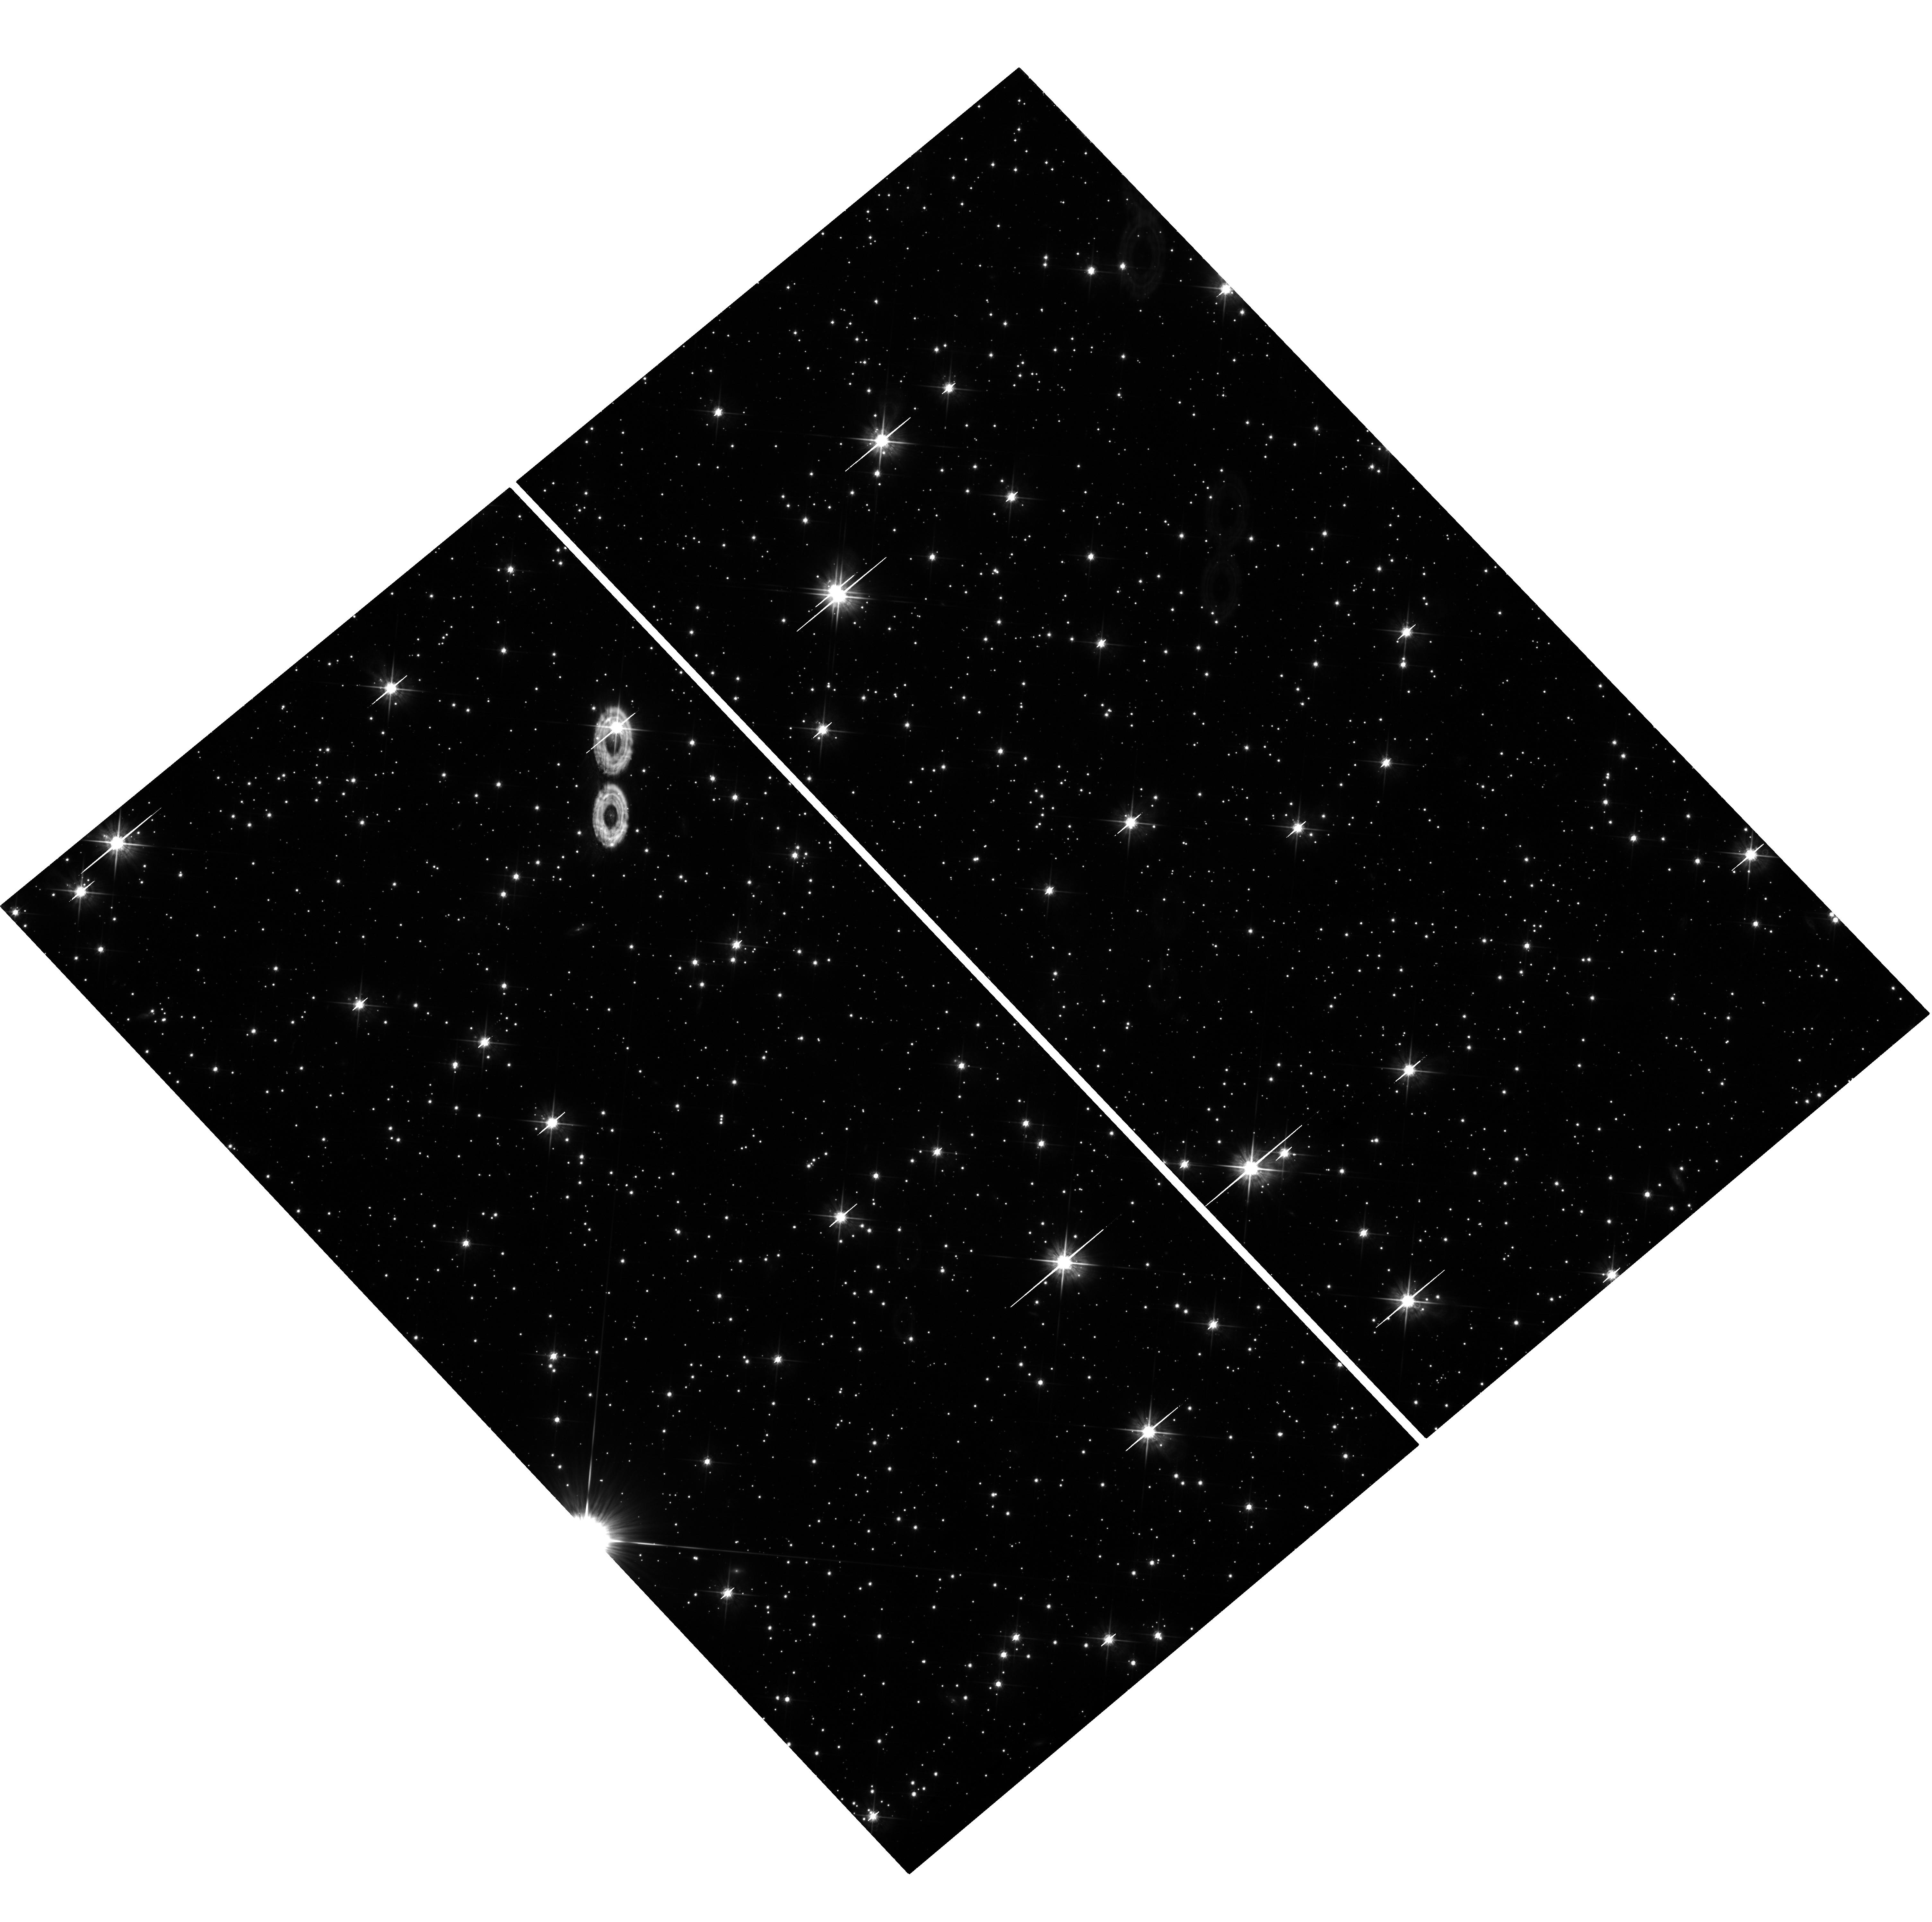
Target: GRB-110731A. Instrument: WFC3/UVIS. Filter: F625W. Exposure: 1.4 h. Observation ID: hst_12370_04_wfc3_uvis_f625w_ibmb04

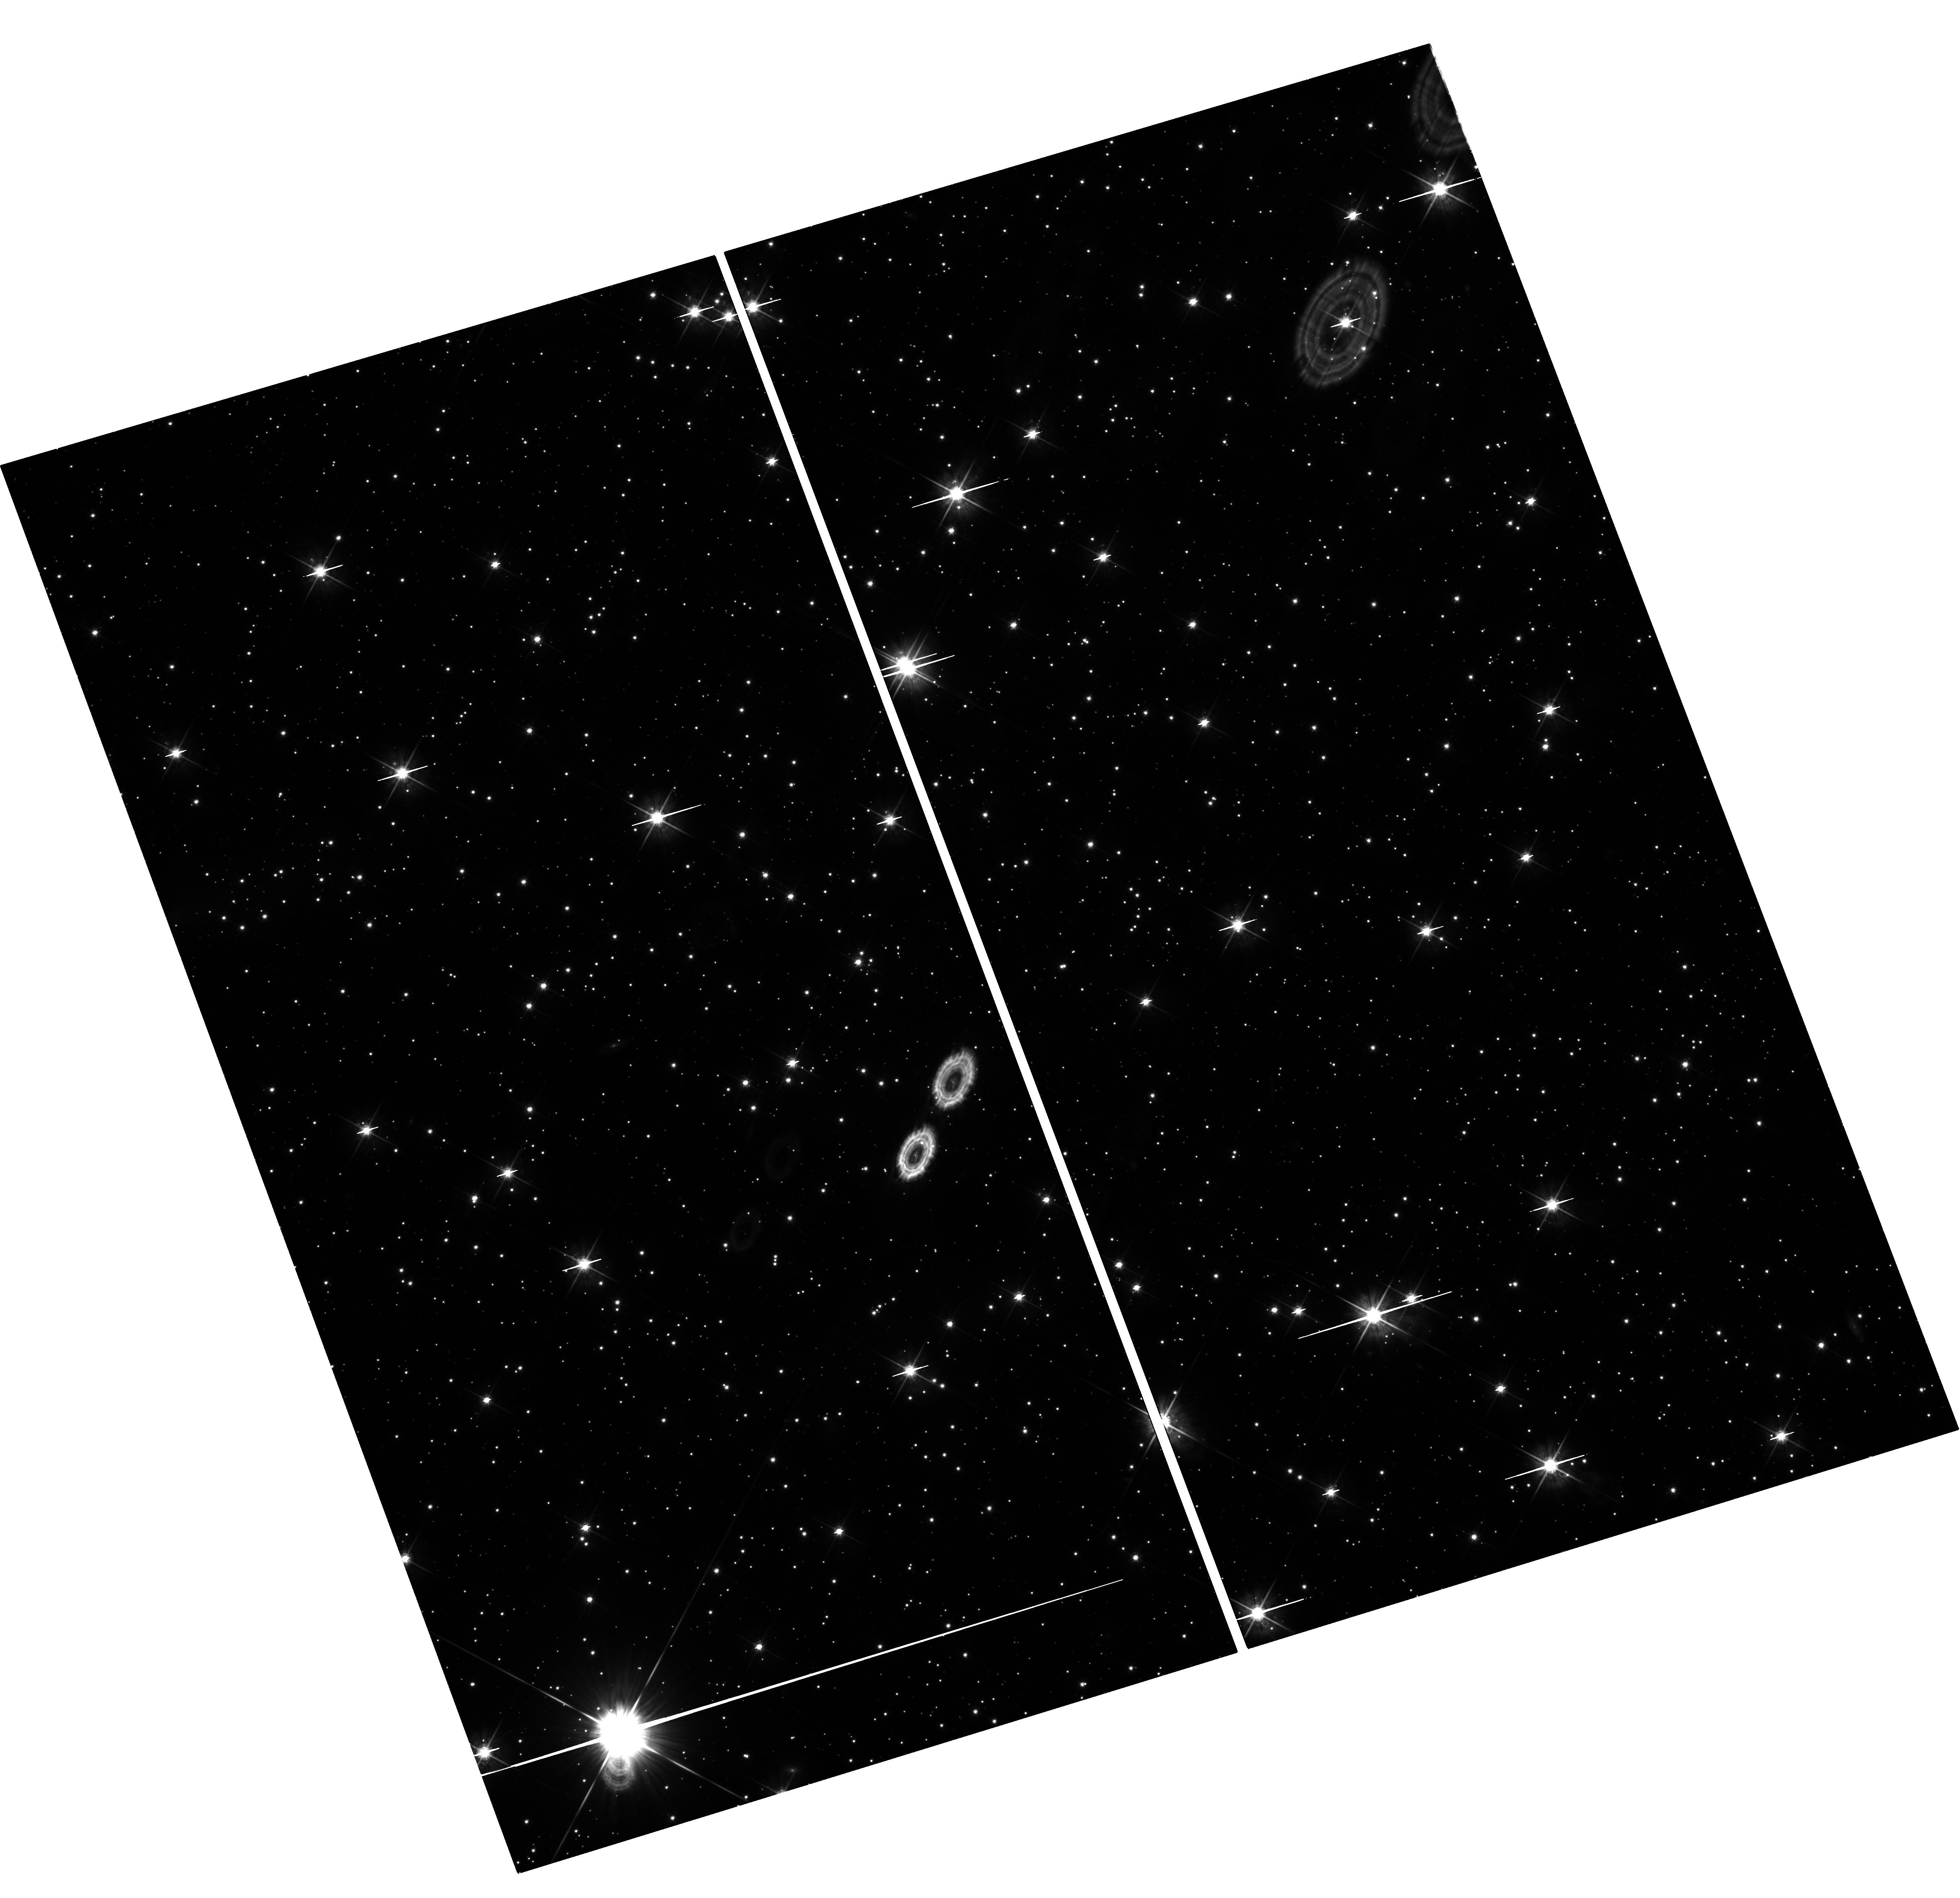
Target: GRB-110731A. Instrument: WFC3/UVIS. Filter: F625W. Exposure: 1.4 h. Observation ID: hst_12370_02_wfc3_uvis_f625w_ibmb02

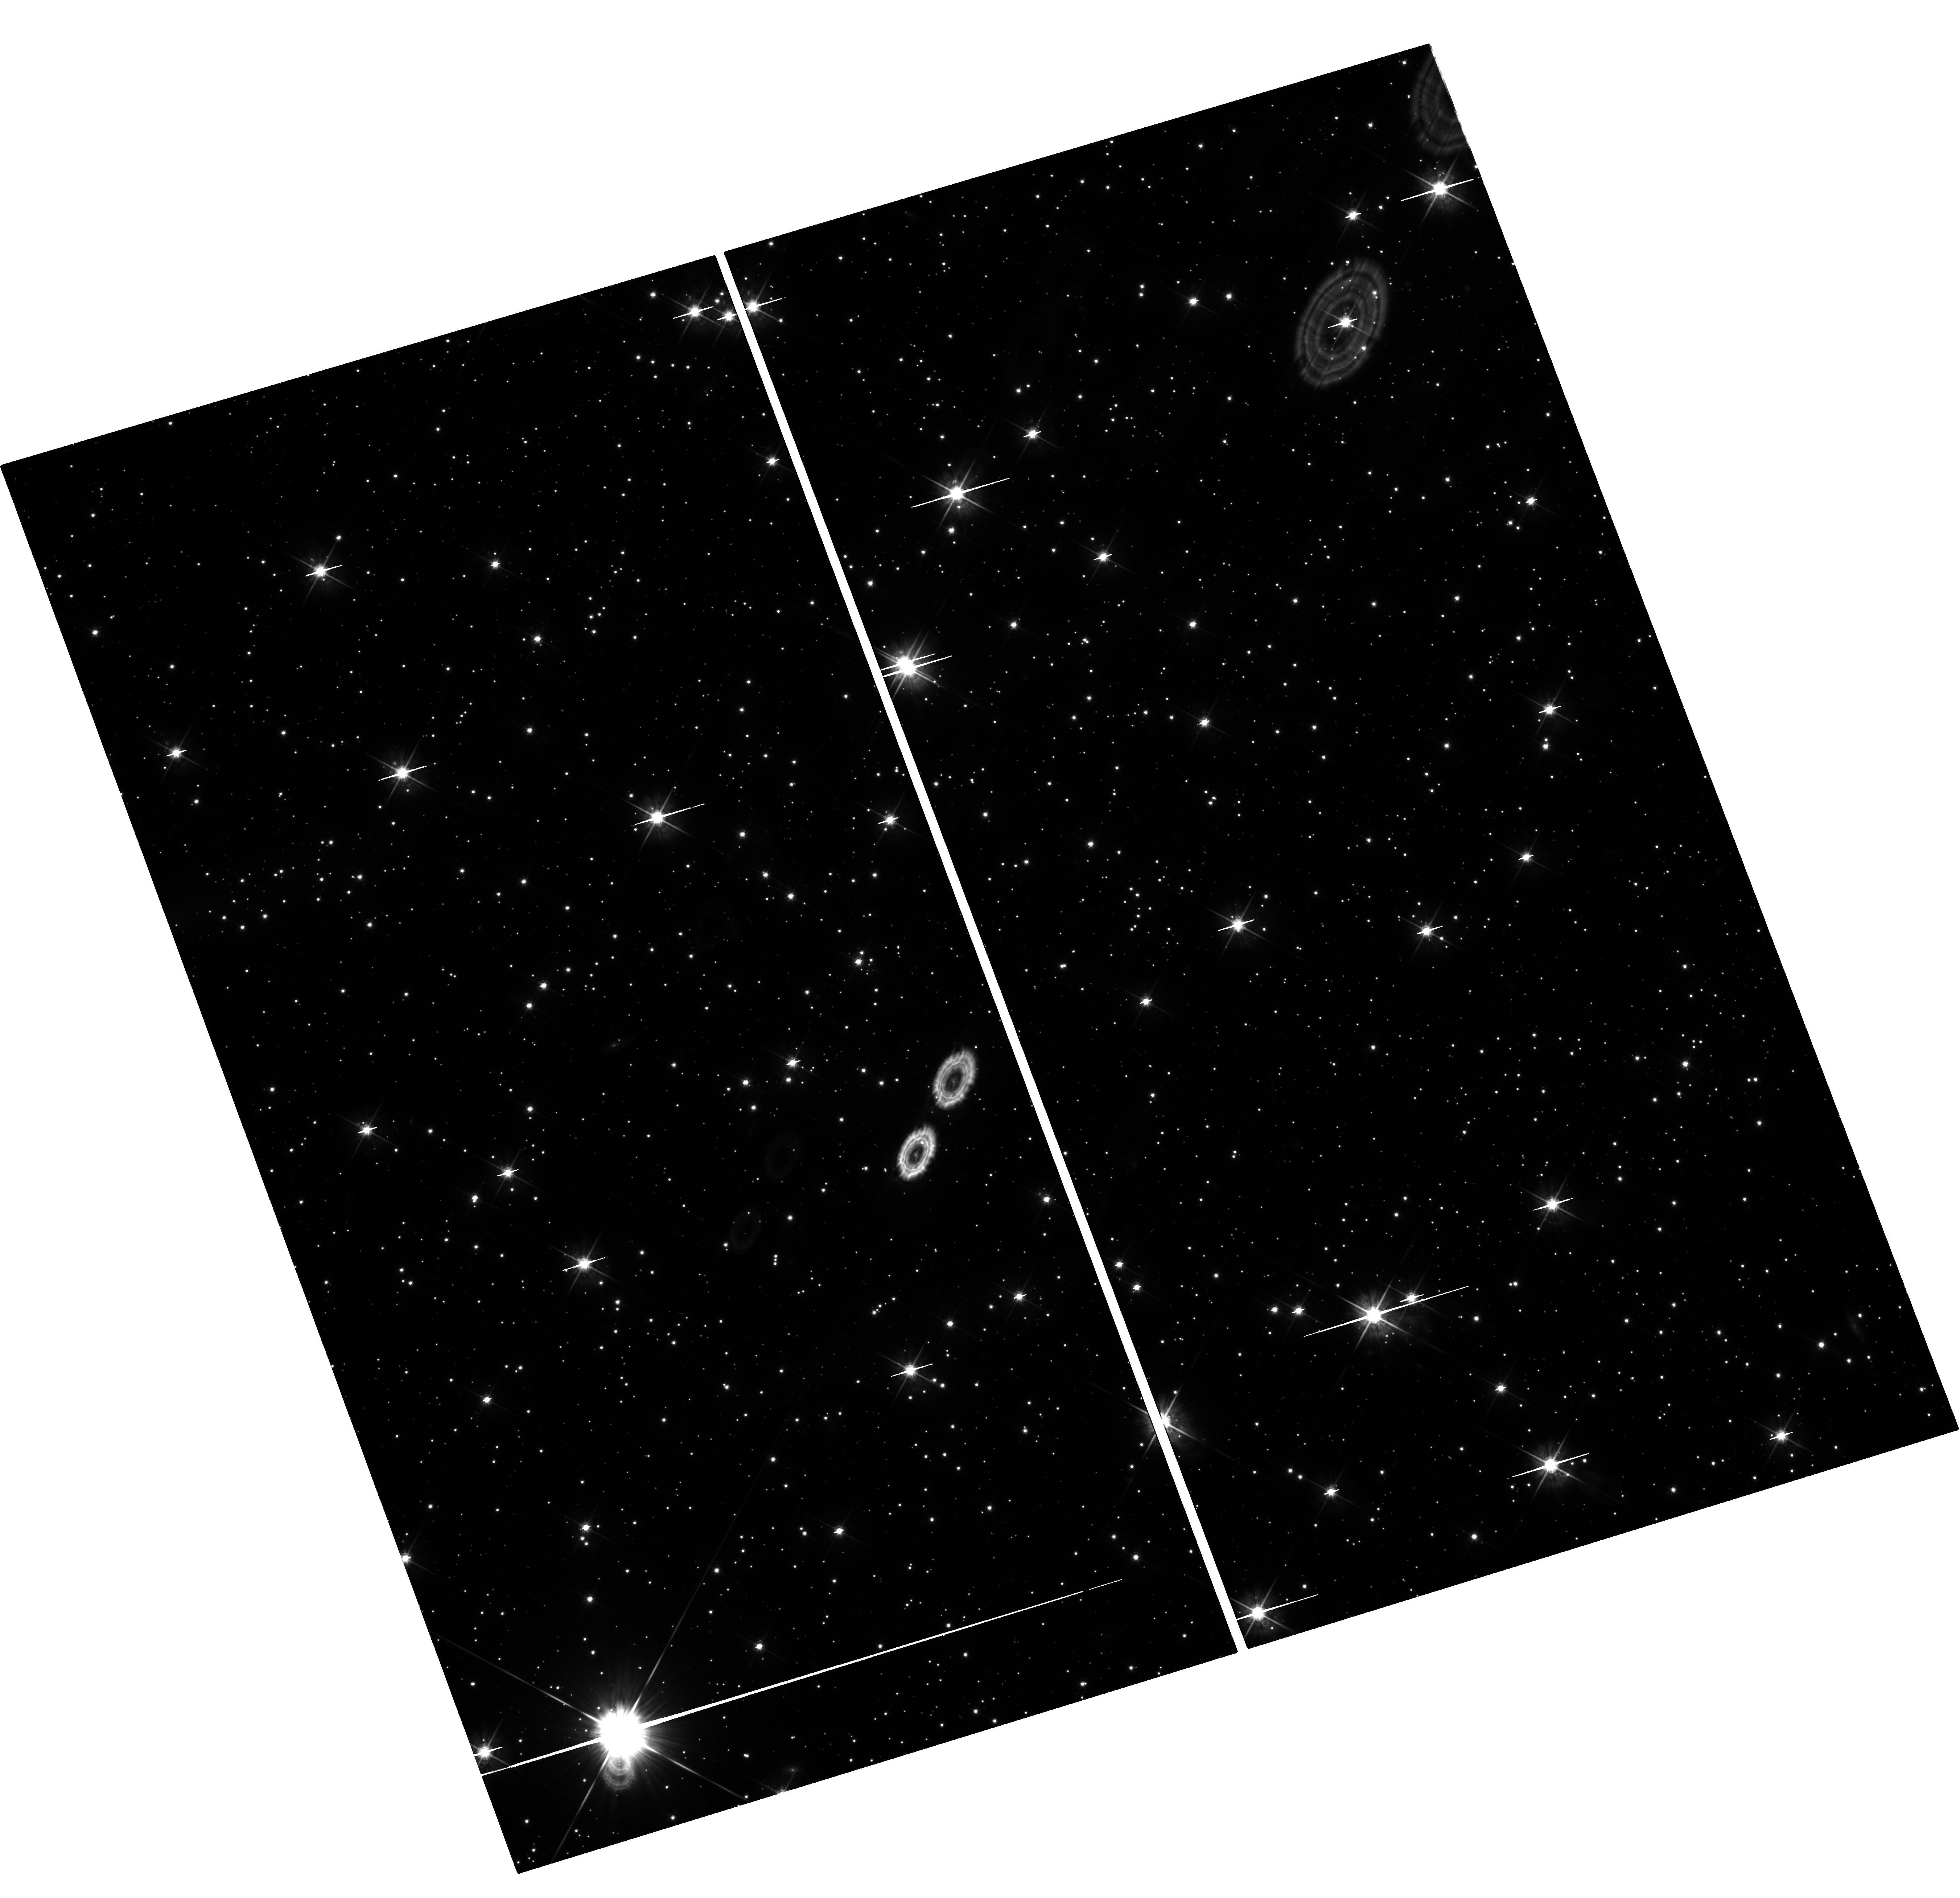
Target: GRB-110731A. Instrument: WFC3/UVIS. Filter: F625W. Exposure: 1.4 h. Observation ID: hst_12370_05_wfc3_uvis_f625w_ibmb05

The Astrophysics of the Most Energetic Gamma-Ray Bursts (PI: Fruchter, Andrew S.)

The Large Area Telescope (LAT) of Fermi has found a sample of highly relativistic gamma-ray bursts (GRBs), which may be among the most energetic bursts ever discovered. Here we propose to use Chandra and HST to follow the late time X-ray and optical light curves of a LAT detected burst that also has excellent early multiwavelength coverage. Our observations, in conjunction with the Fermi data, will allow us to measure the energy and the bulk Lorentz factor of the explosion. Recent work on some of the most powerful GRBs begins to substantially constrain physical models of the progenitors. The energetics of the highly relativistic LAT bursts may greatly strengthen these constraints and provide new insight into the currently unknown mechanism that determines the energy in a GRB.